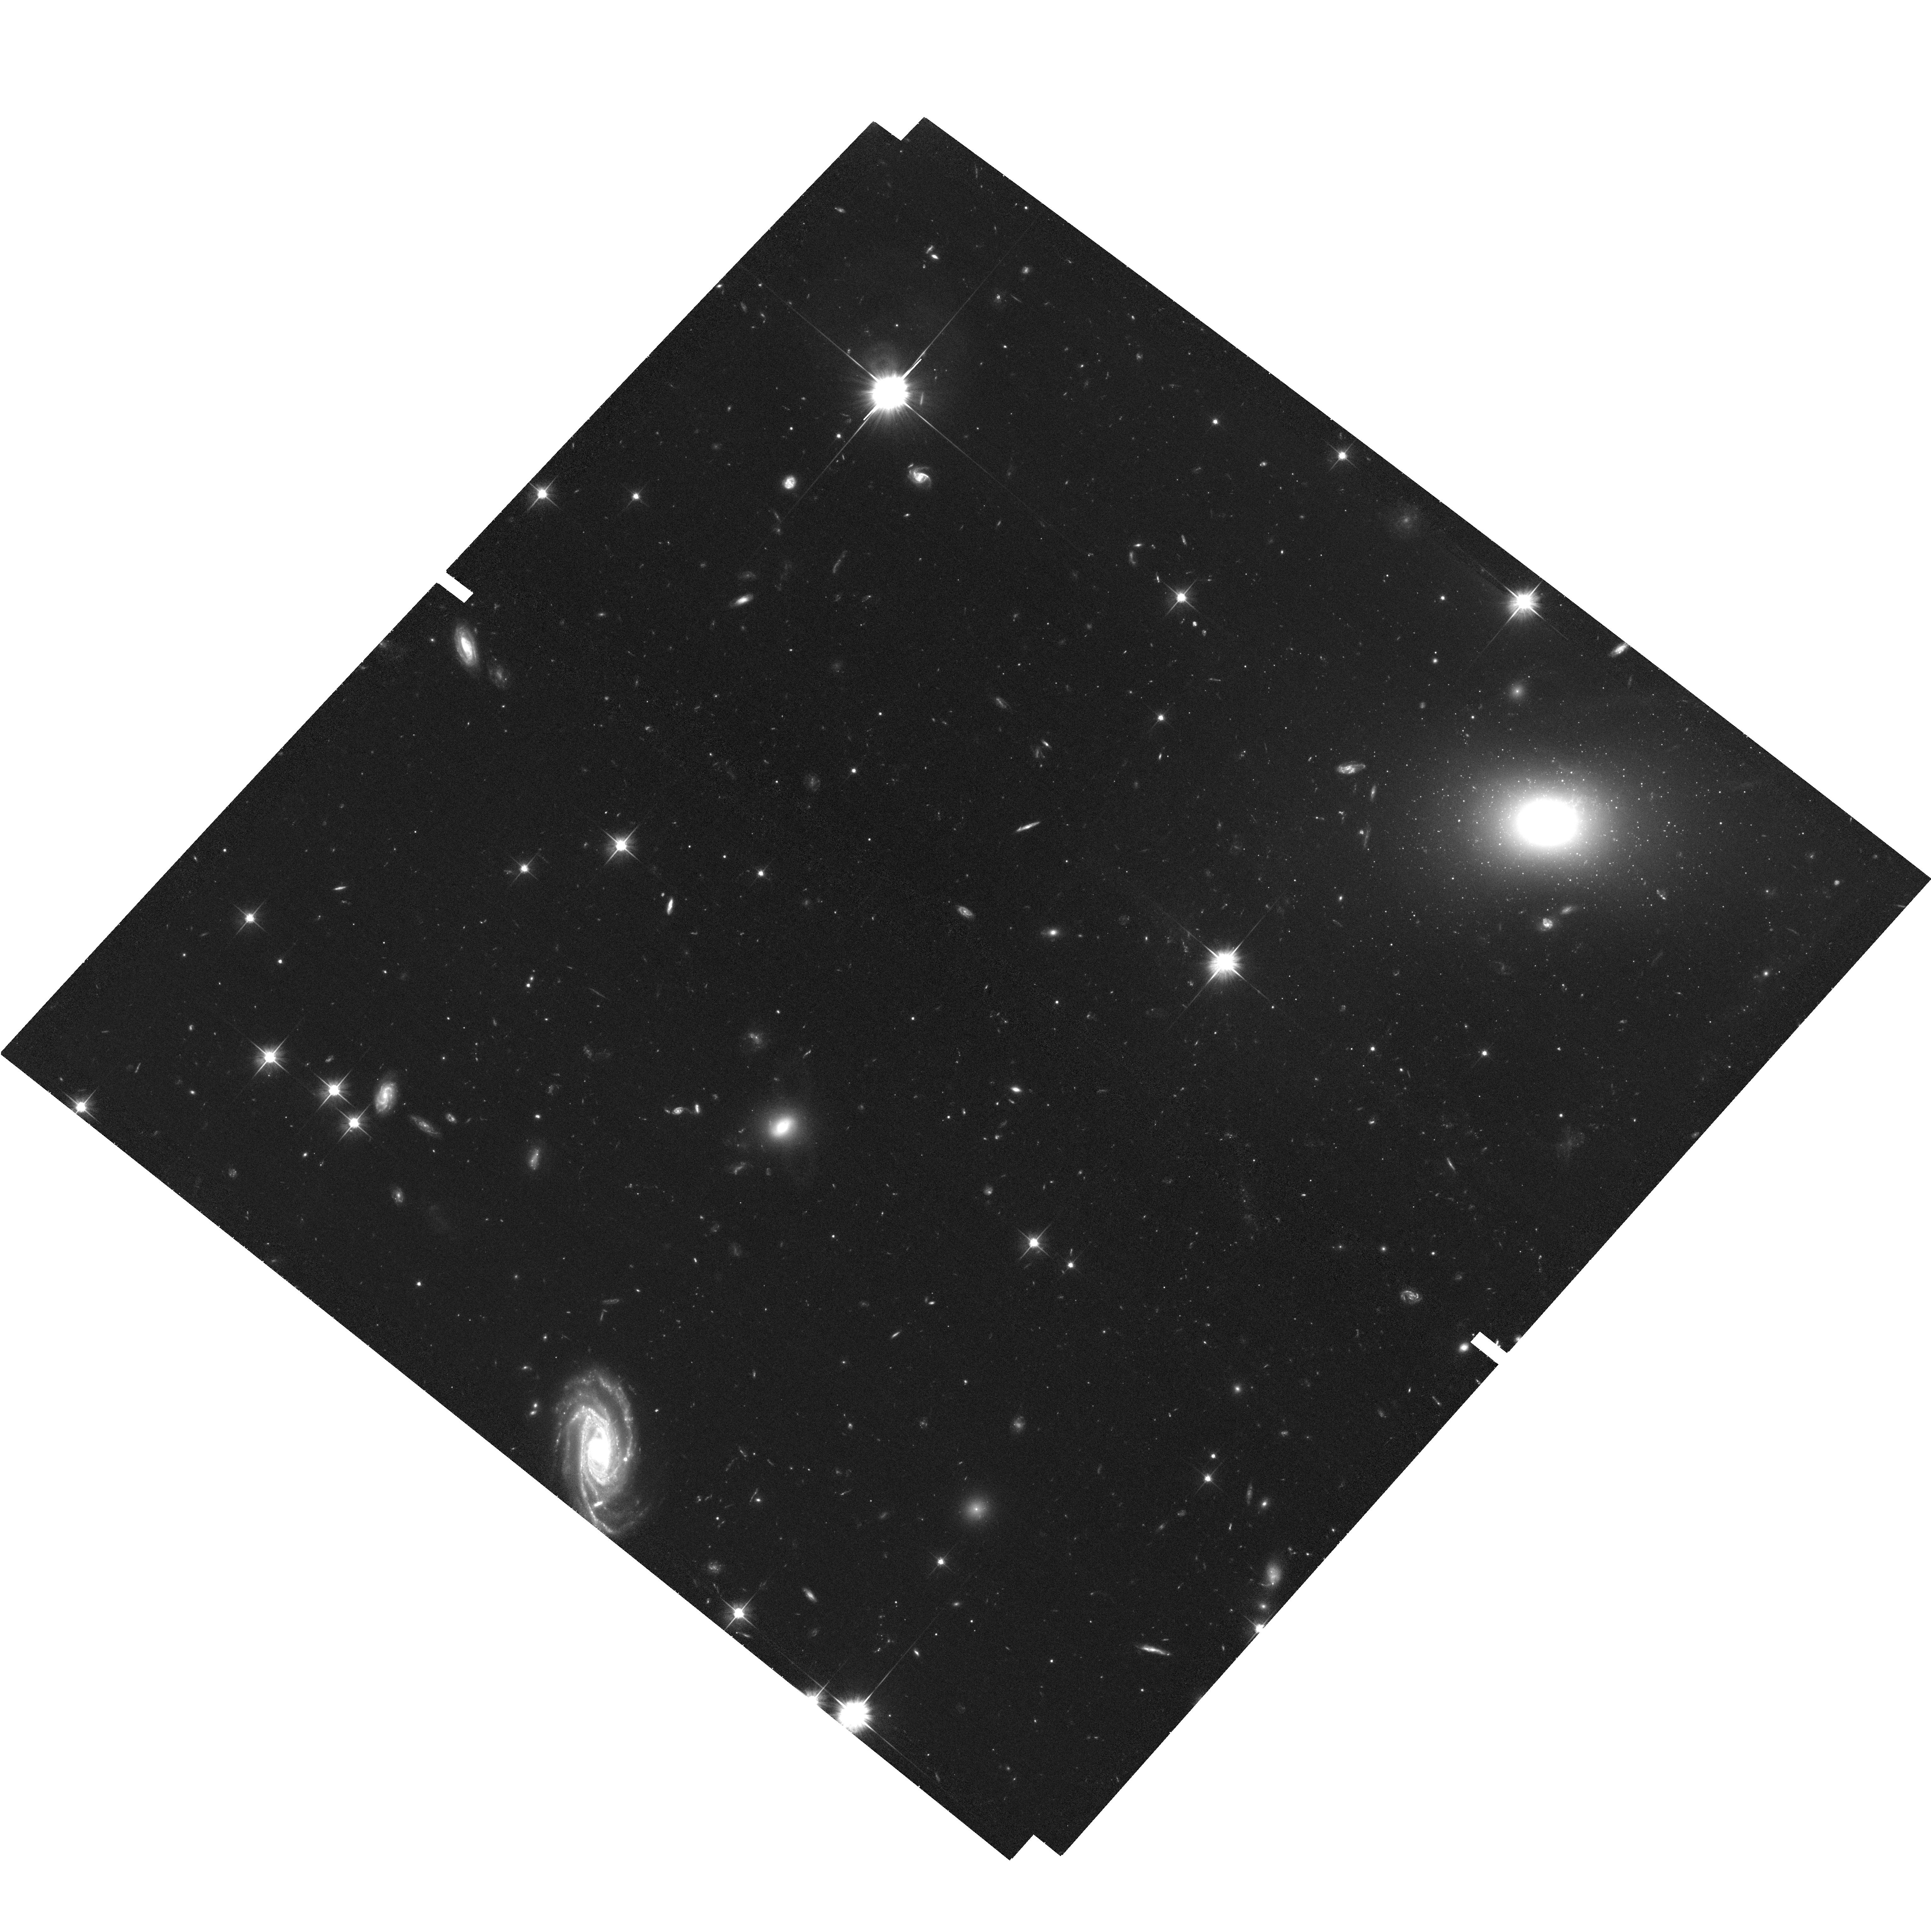
Target: PICTORA-EAST
Instrument: ACS/WFC
Filter: F606W
Exposure: 1.3 h
Observation ID: hst_13731_02_acs_wfc_f606w_jcl402

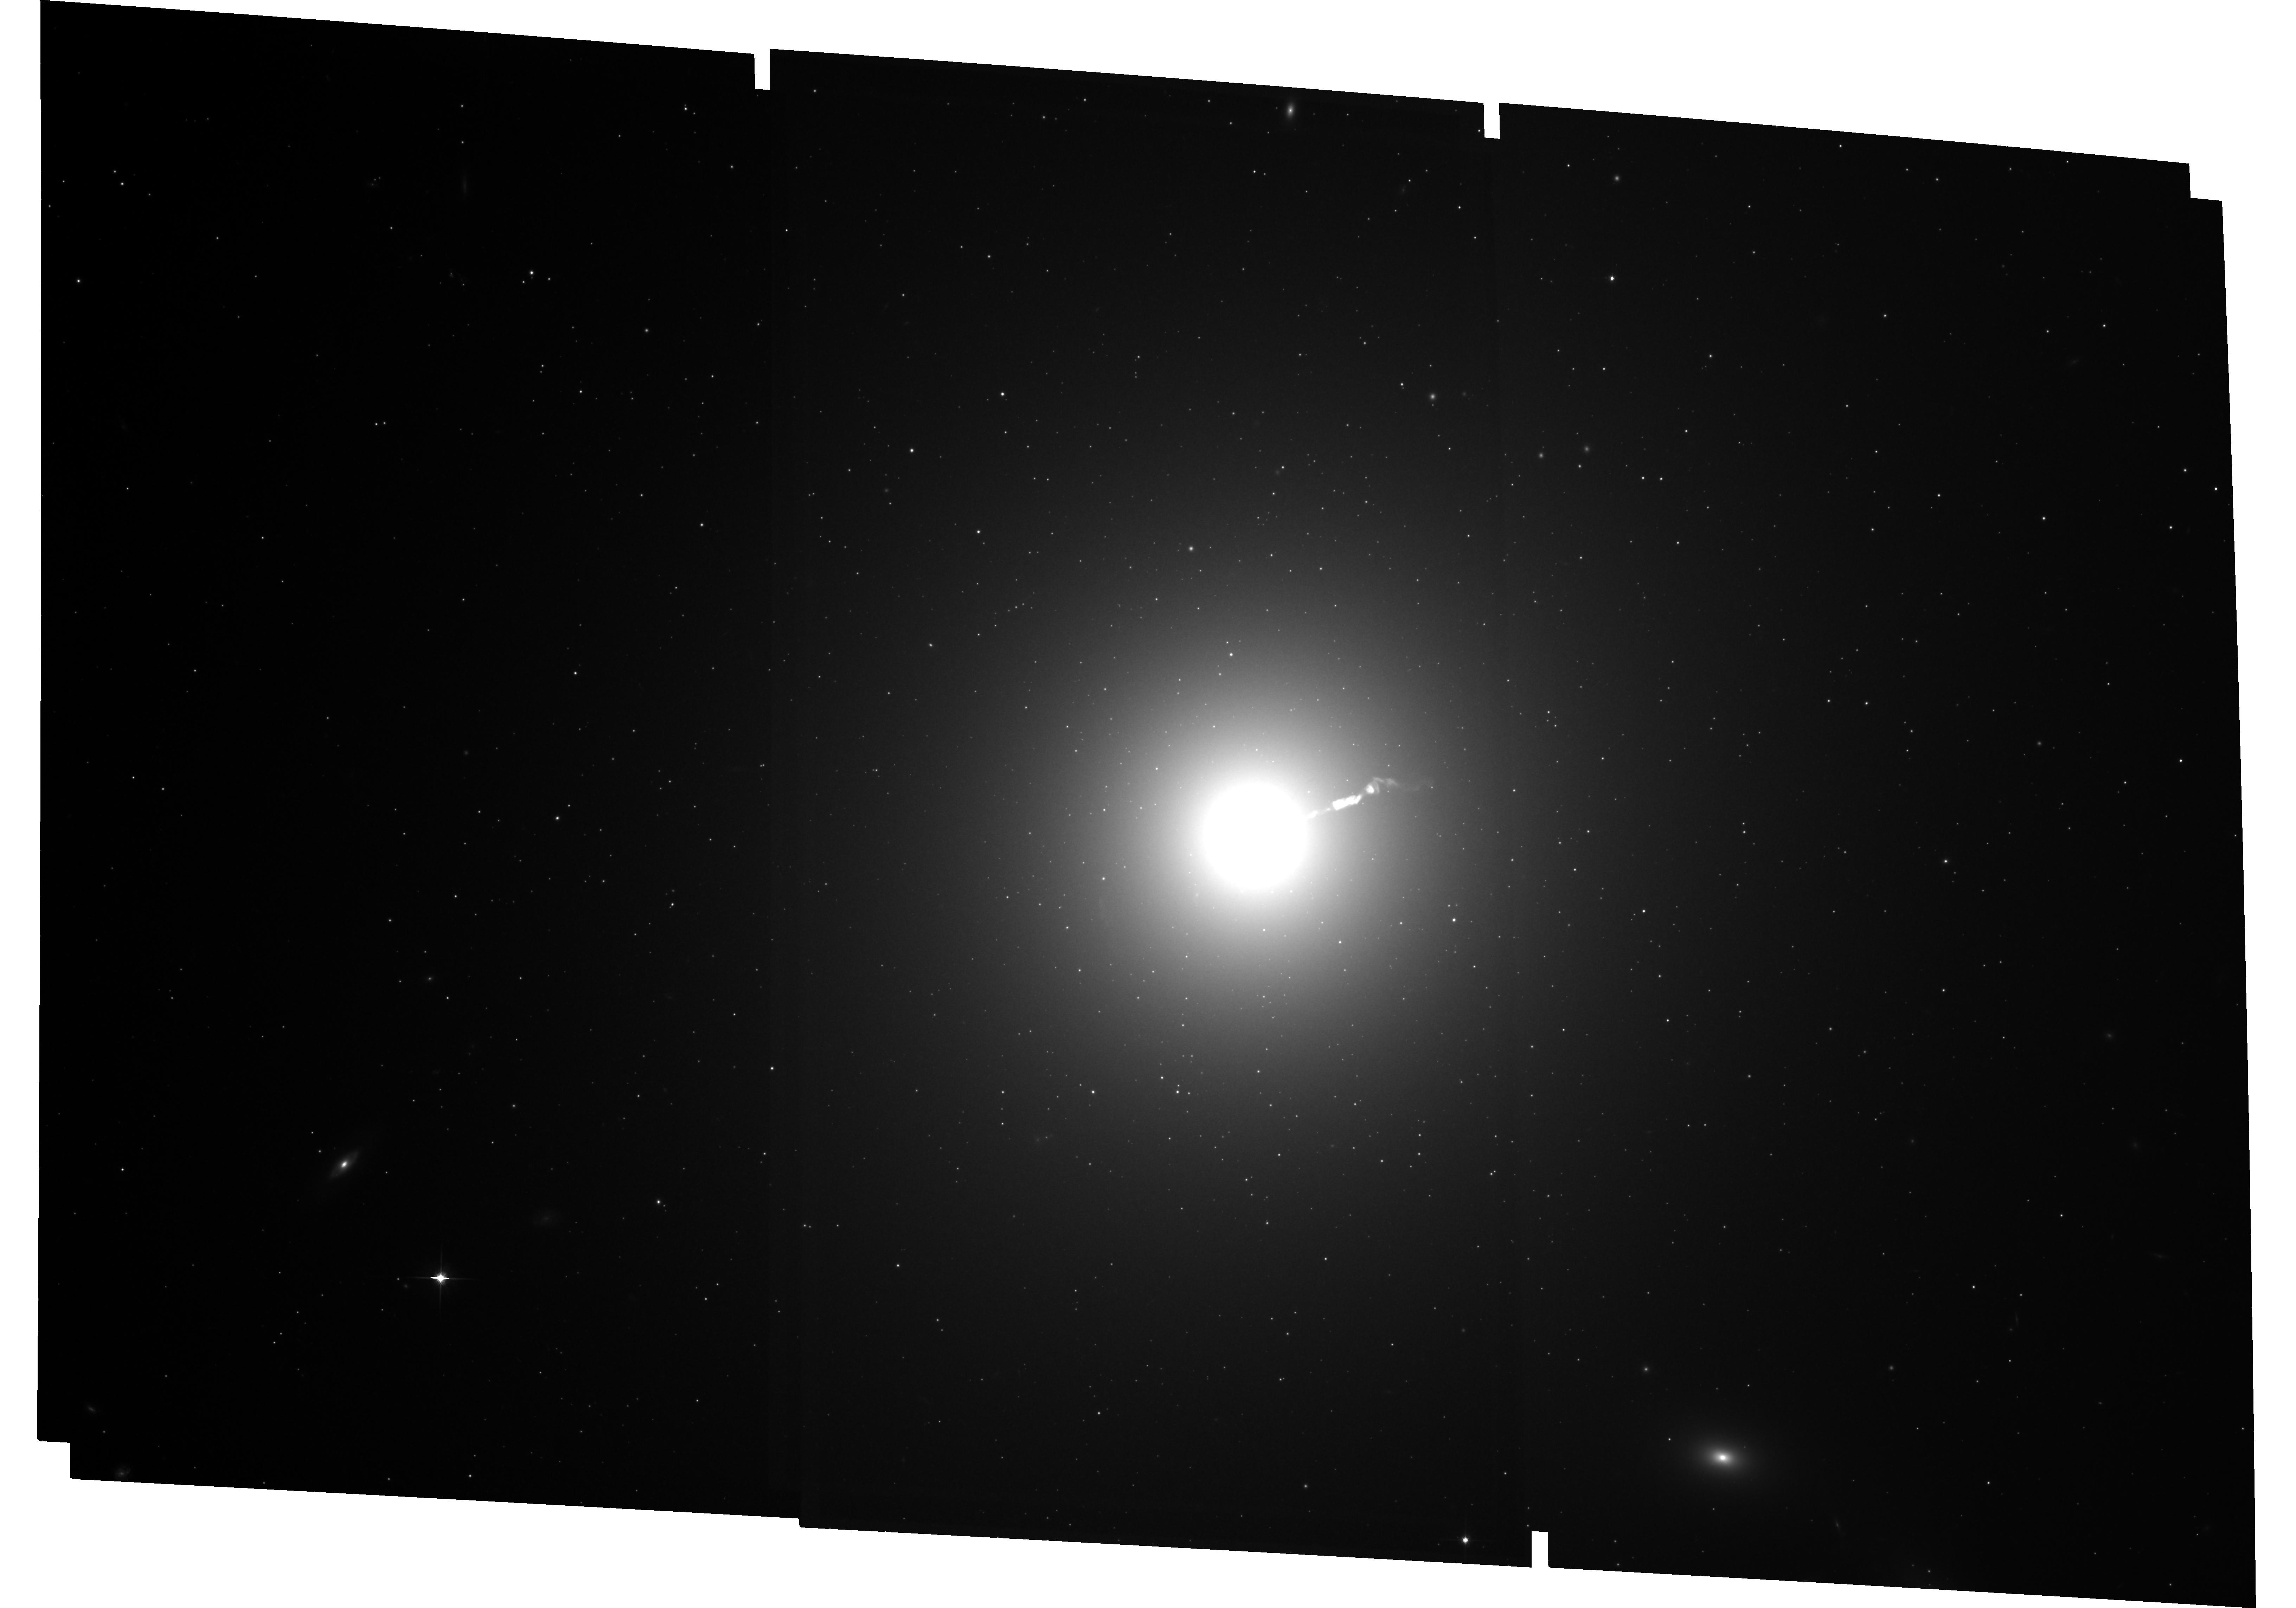
Target: M87
Instrument: ACS/WFC
Filter: F814W
Exposure: 2.4 h
Observation ID: hst_13731_03_acs_wfc_f814w_jcl403

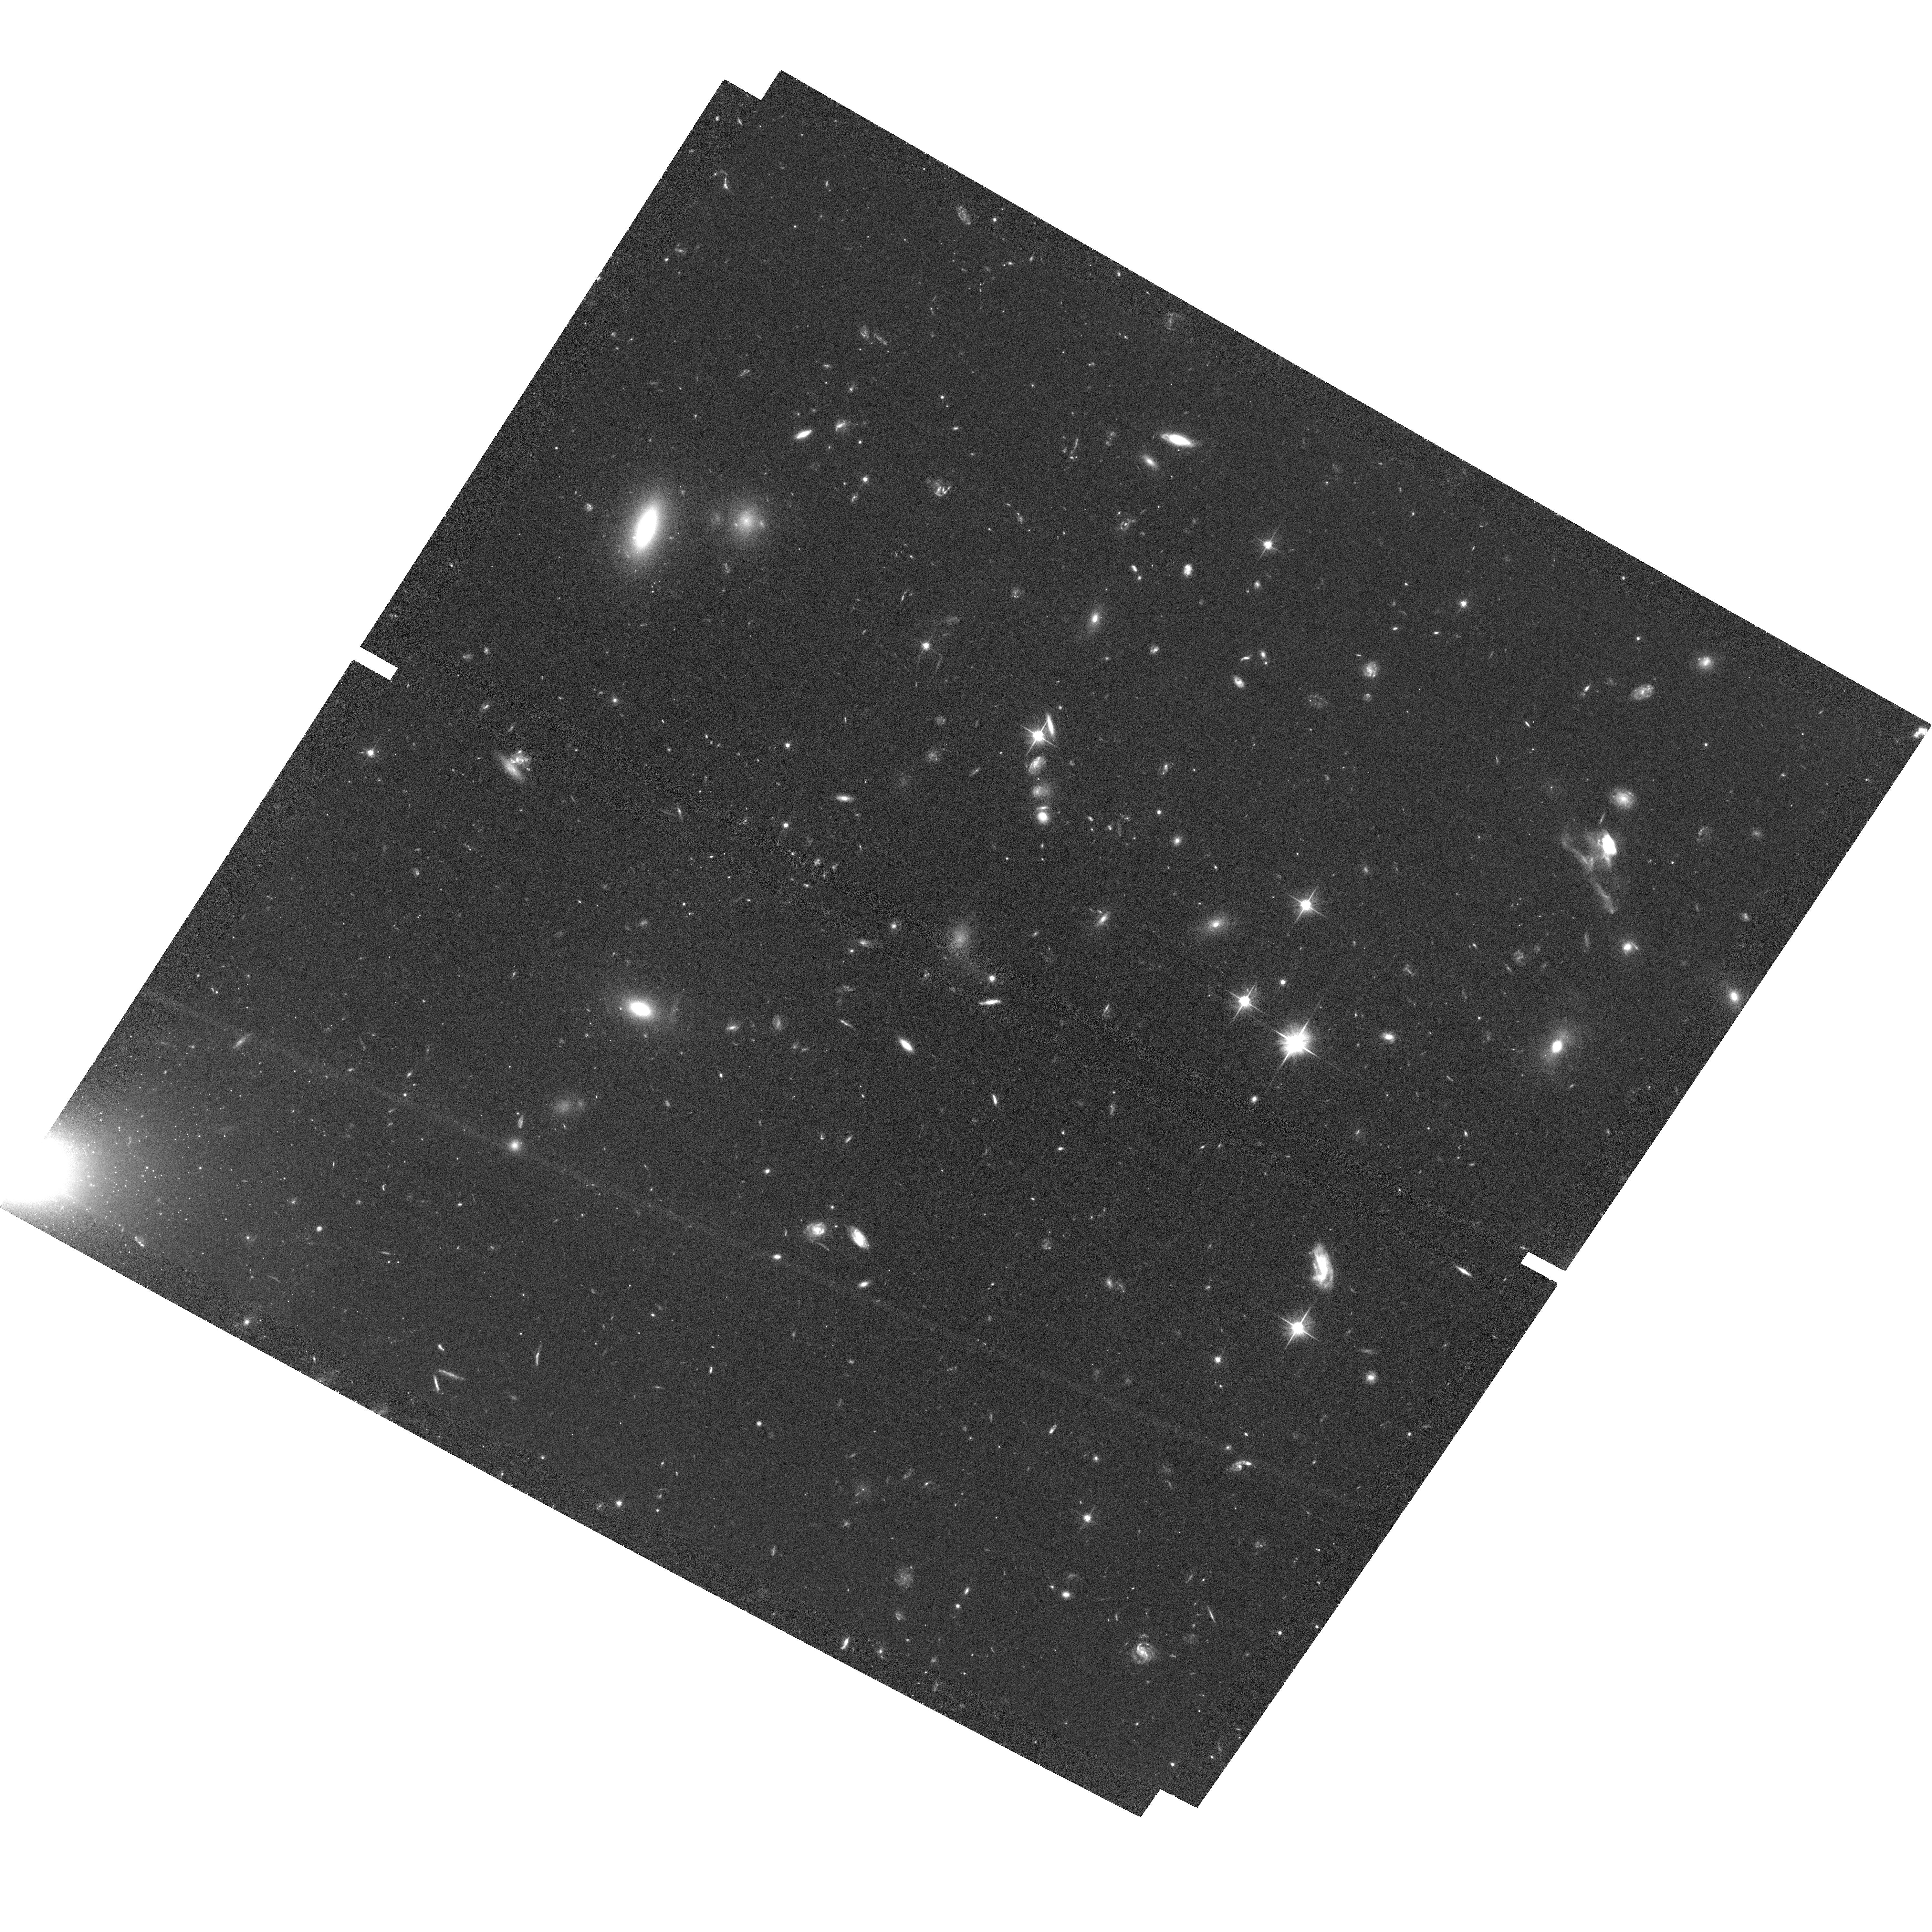
Target: PICTORA-WEST
Instrument: ACS/WFC
Filter: F606W
Exposure: 1.3 h
Observation ID: hst_13731_01_acs_wfc_f606w_jcl401

The Real Impact of Extragalactic Jets on Their Environments: Measuring the Advance Speed of Hotspots with HST (PI: Meyer, Eileen T)

We propose moderately deep imaging of two nearby radio galaxies, M87 and Pictor A, in which the terminal shock of the jet as it impacts the IGM (aka 'hotspot') has previously been imaged in the optical with HST. The primary goal of this program is to leverage the 20 year imaging baselines afforded by Hubble archival data and state-of-the-art precision astrometry in order to measure, for the first time, the proper motions of a terminal shock/hotspot. This is the most direct method of constraining the velocity of the working surface, and when combined with existing multi-wavelength data, yields an estimate of the momentum carried by the jet, an important, but difficult-to-measure physical characteristic necessary for understanding the impact of extragalactic jets on their hosts and environments. In addition, the proposed imaging will allow us to study the inner kpc-scale jets of M87 and Pictor A, as well as the counter-jet and counter-hotspot of Pictor A.